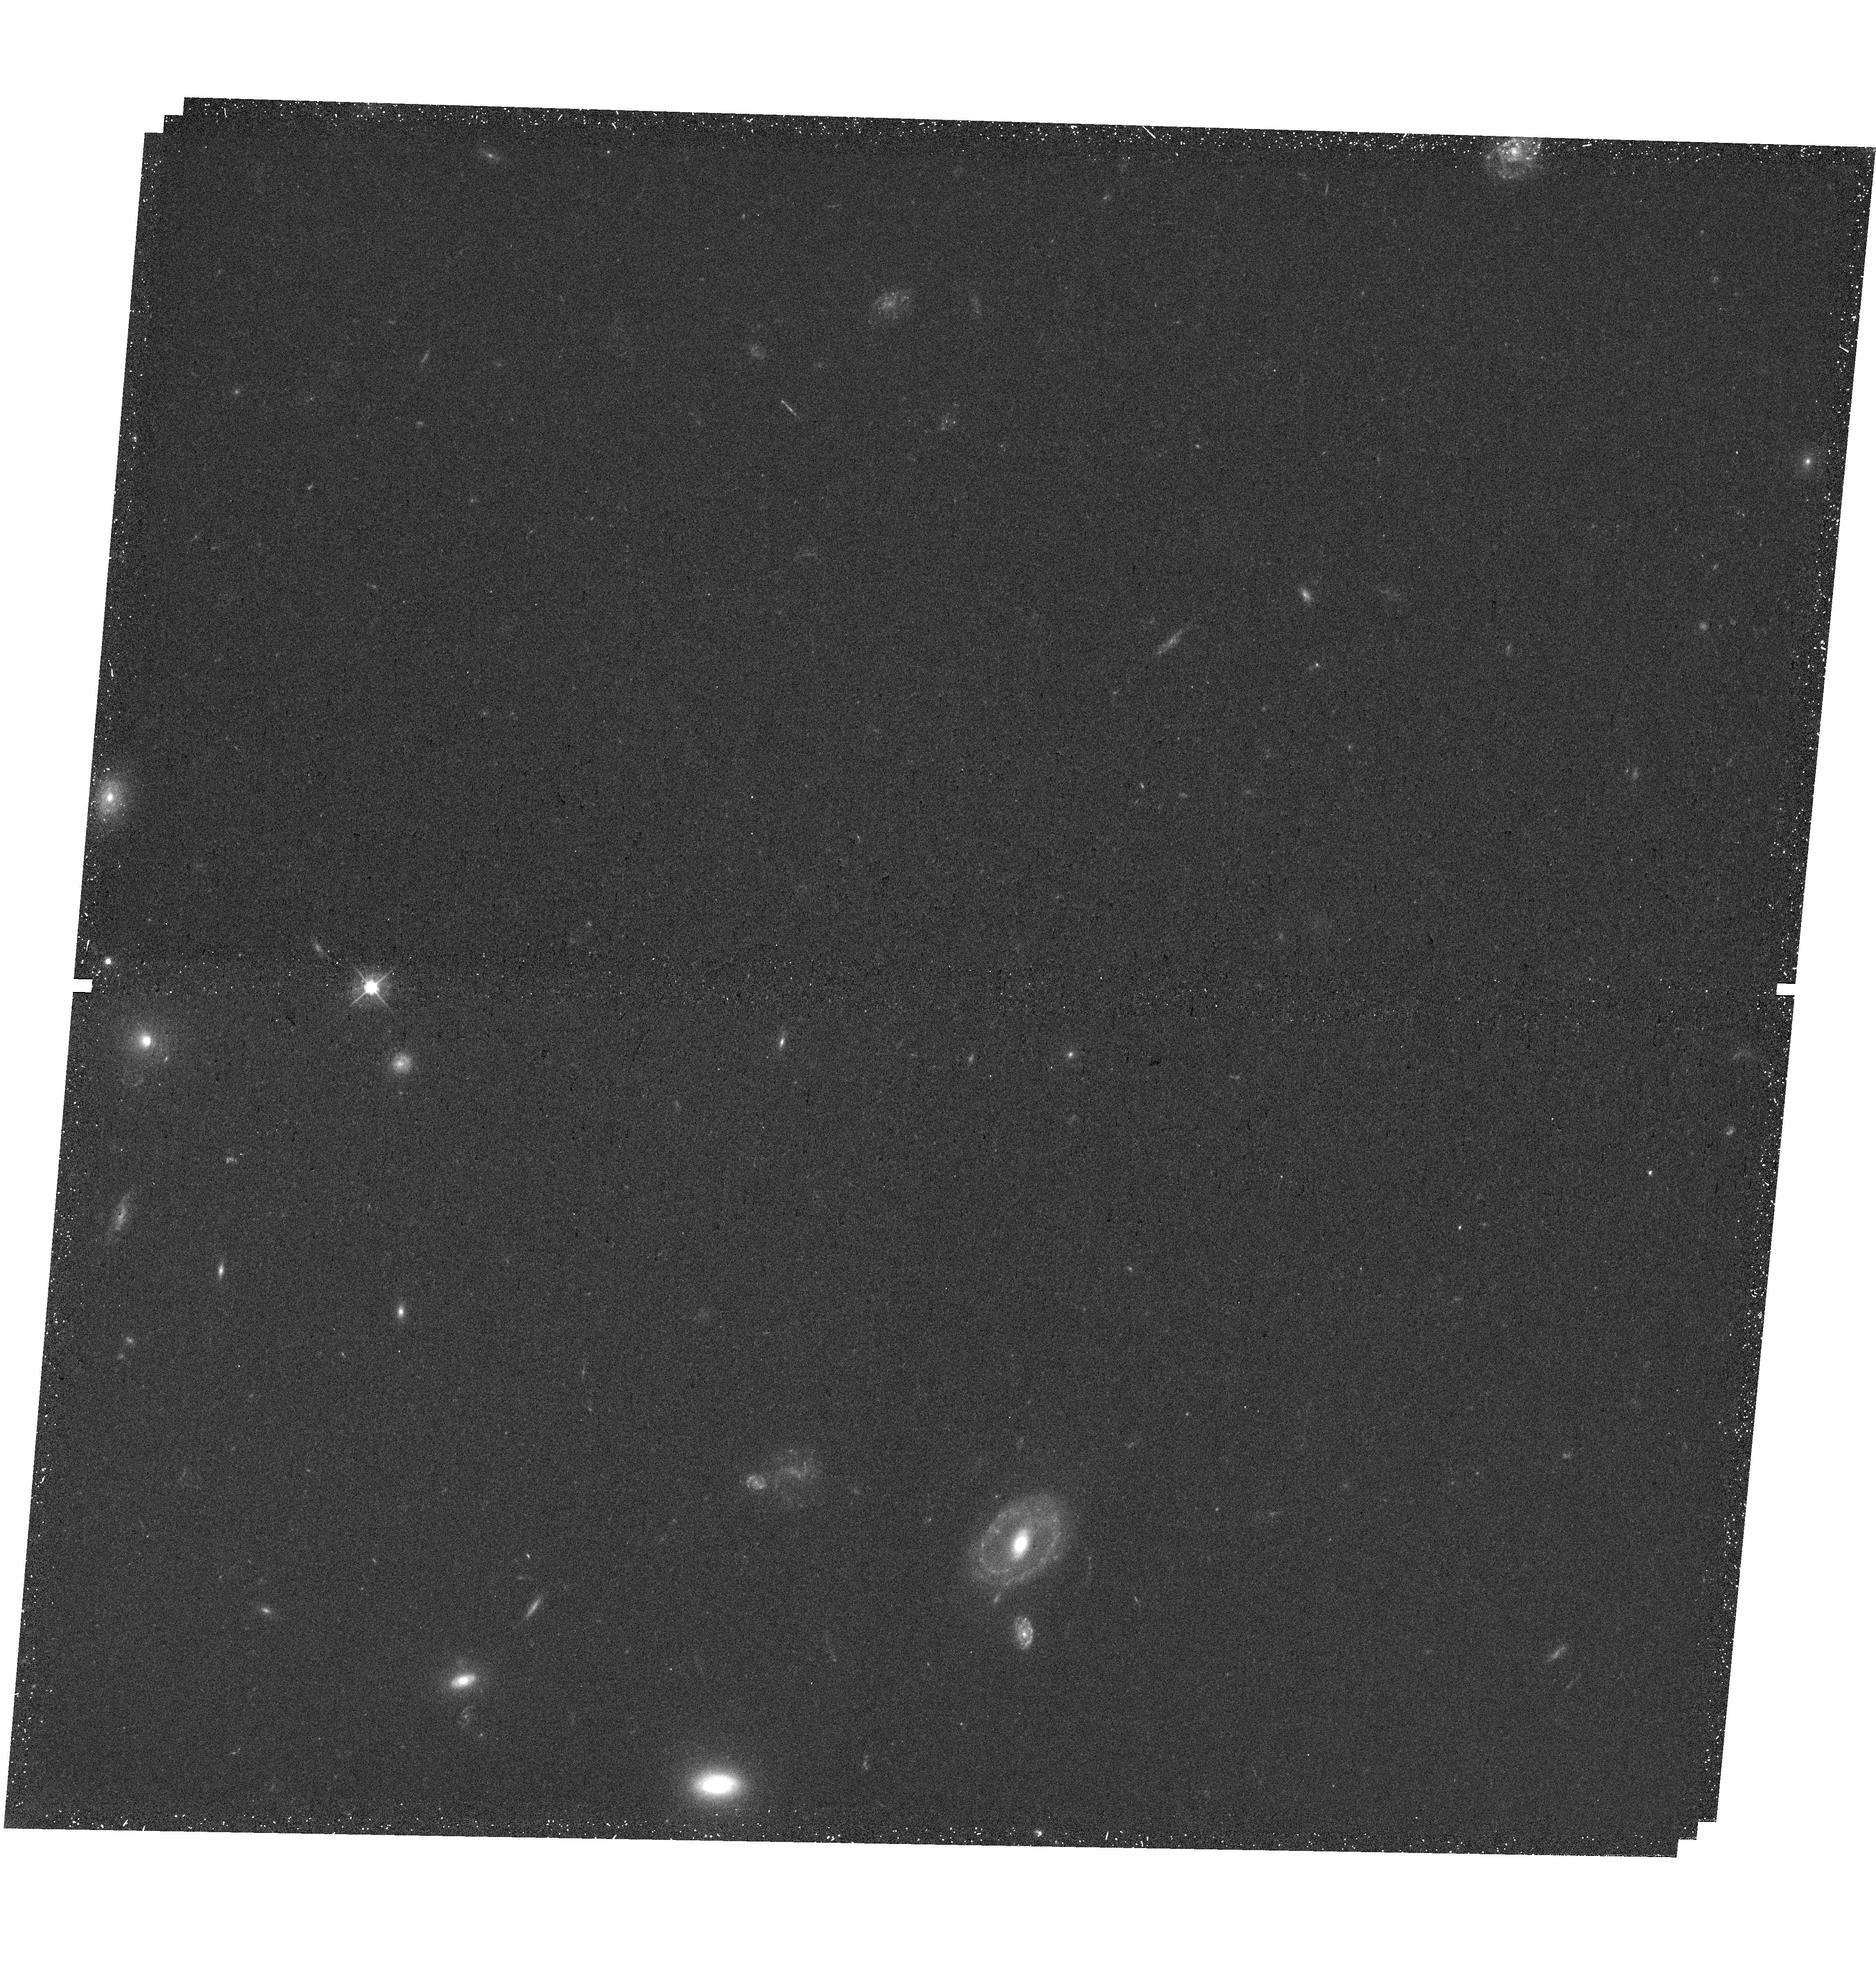
Target: PIE-FIELD01-OBS7B. Instrument: WFC3/UVIS. Filter: F475W. Exposure: 25 min. Observation ID: hst_17518_01_wfc3_uvis_f475w_if9h01

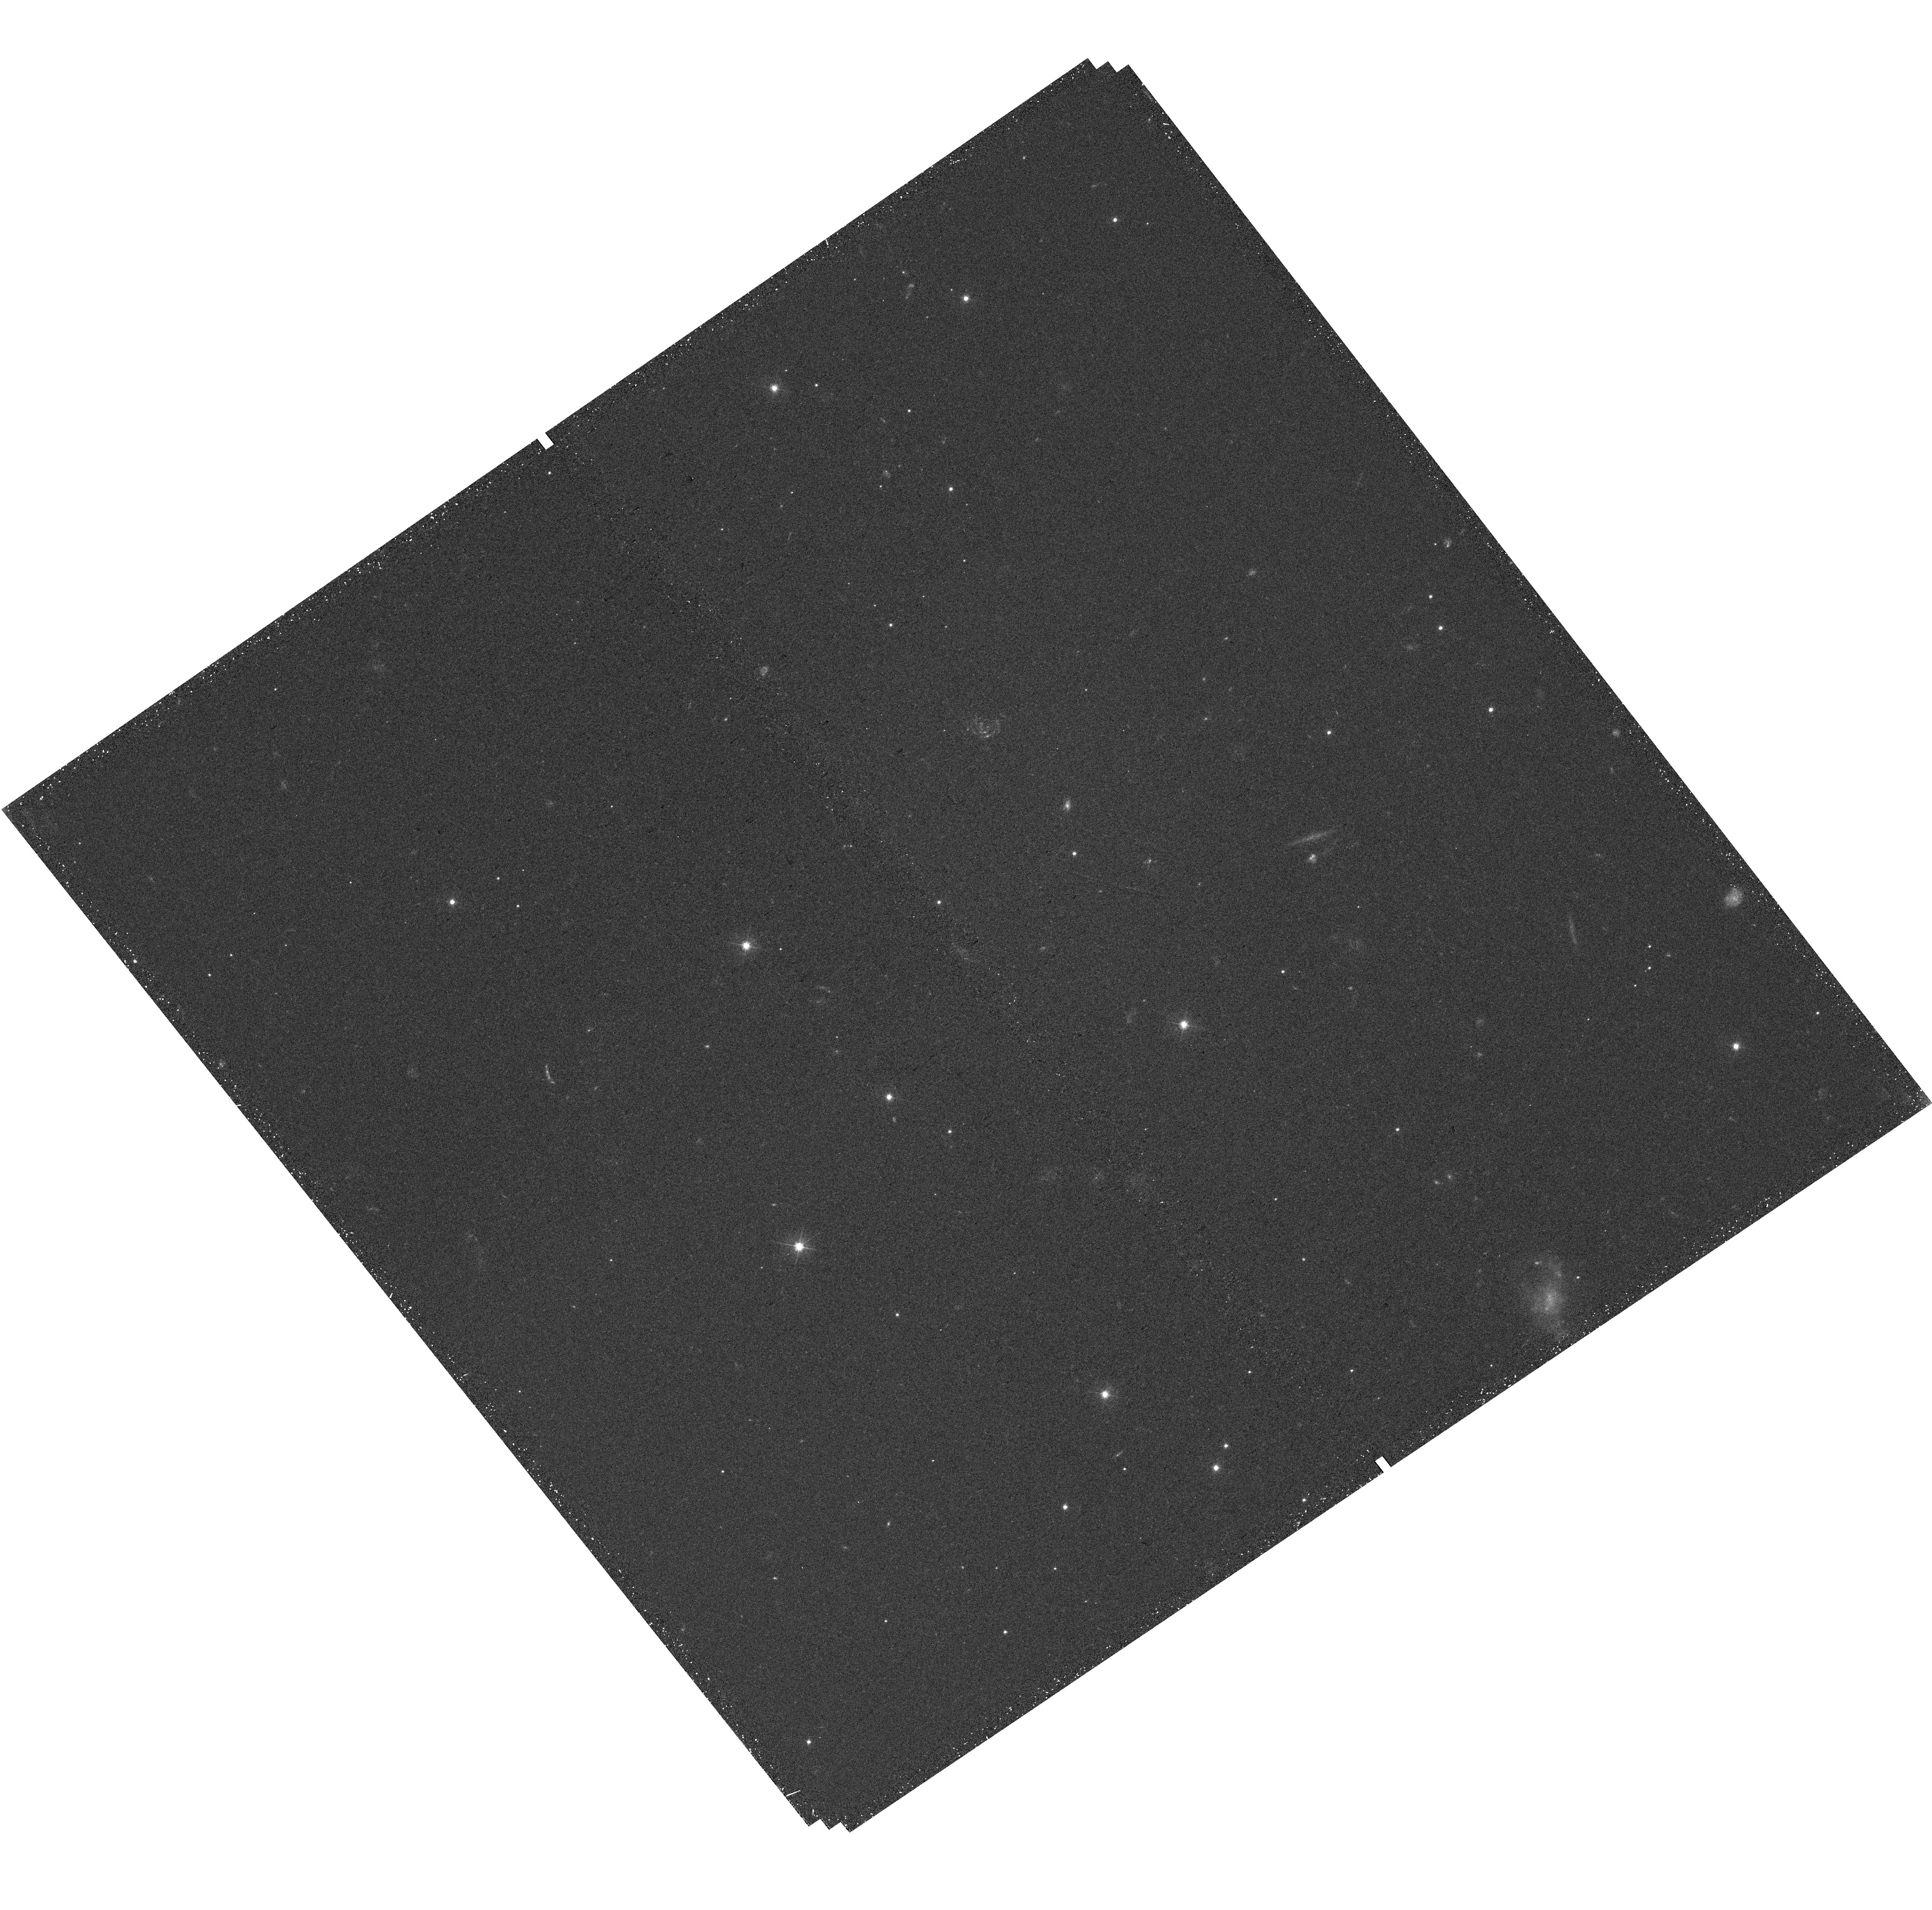
Target: PIE-FIELD41-OBS19. Instrument: WFC3/UVIS. Filter: F475W. Exposure: 25 min. Observation ID: hst_17518_41_wfc3_uvis_f475w_if9h41

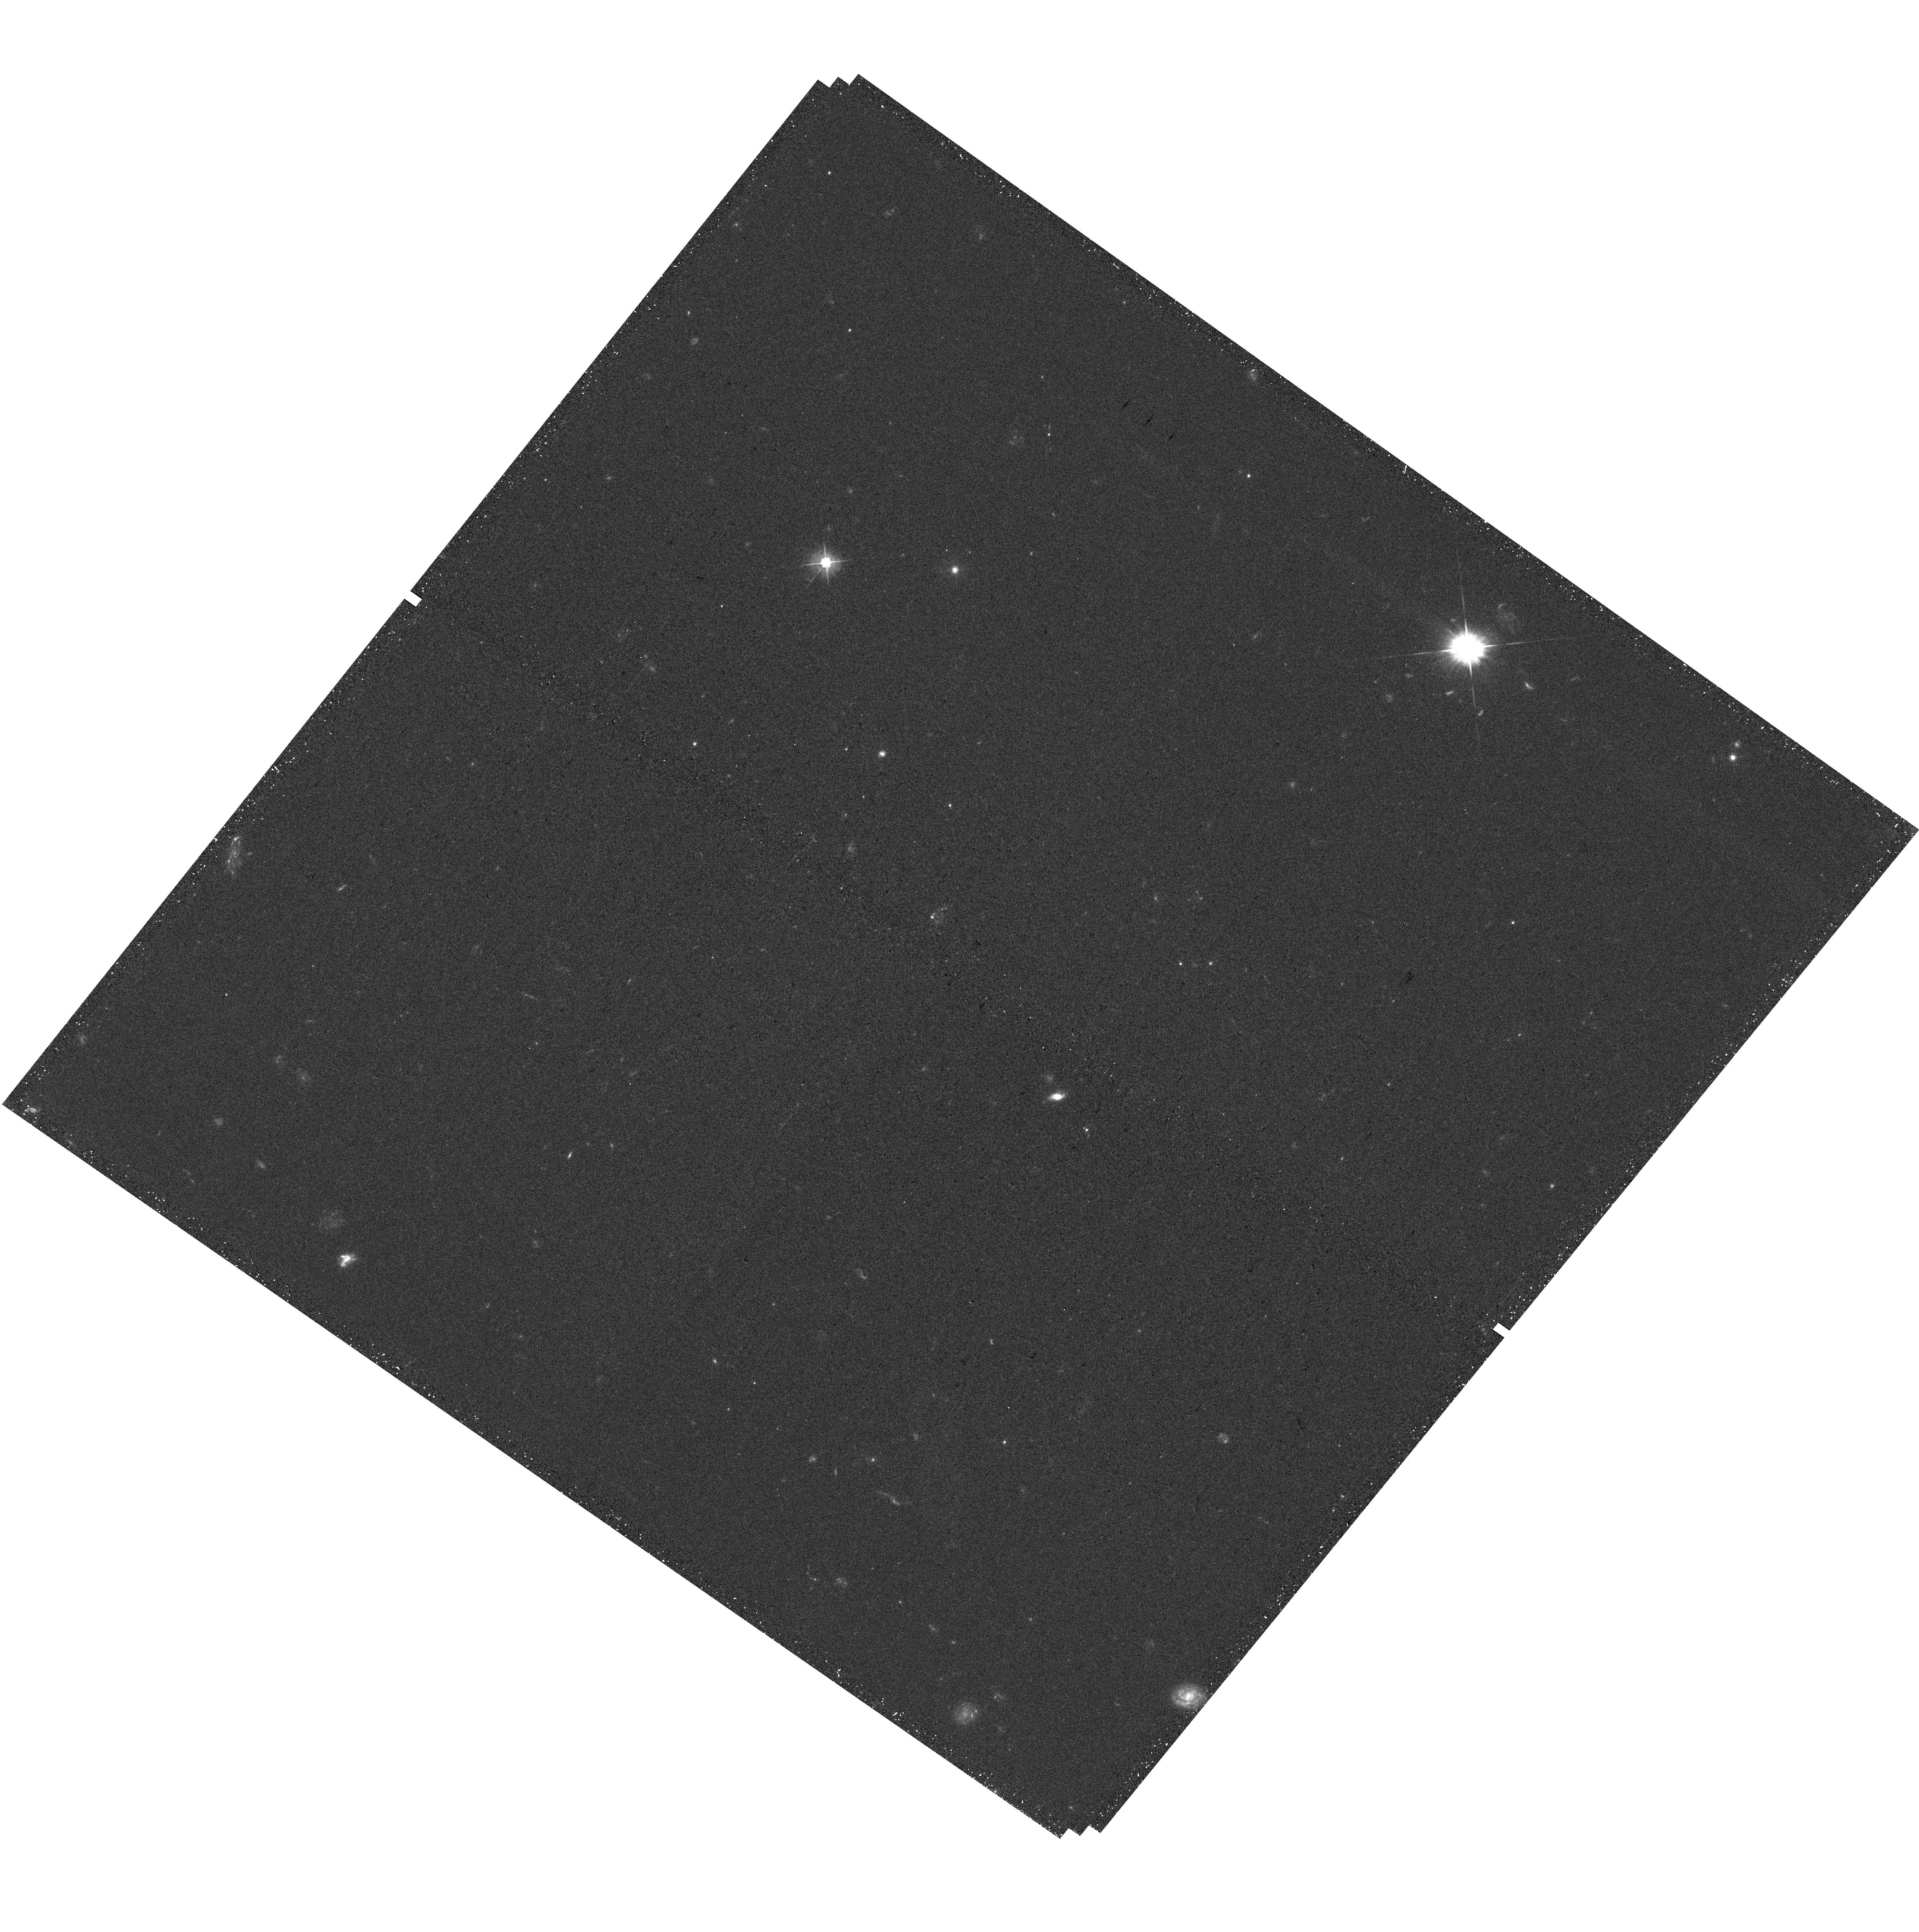
Target: PIE-FIELD14-OBS44. Instrument: WFC3/UVIS. Filter: F475W. Exposure: 25 min. Observation ID: hst_17518_14_wfc3_uvis_f475w_if9h14

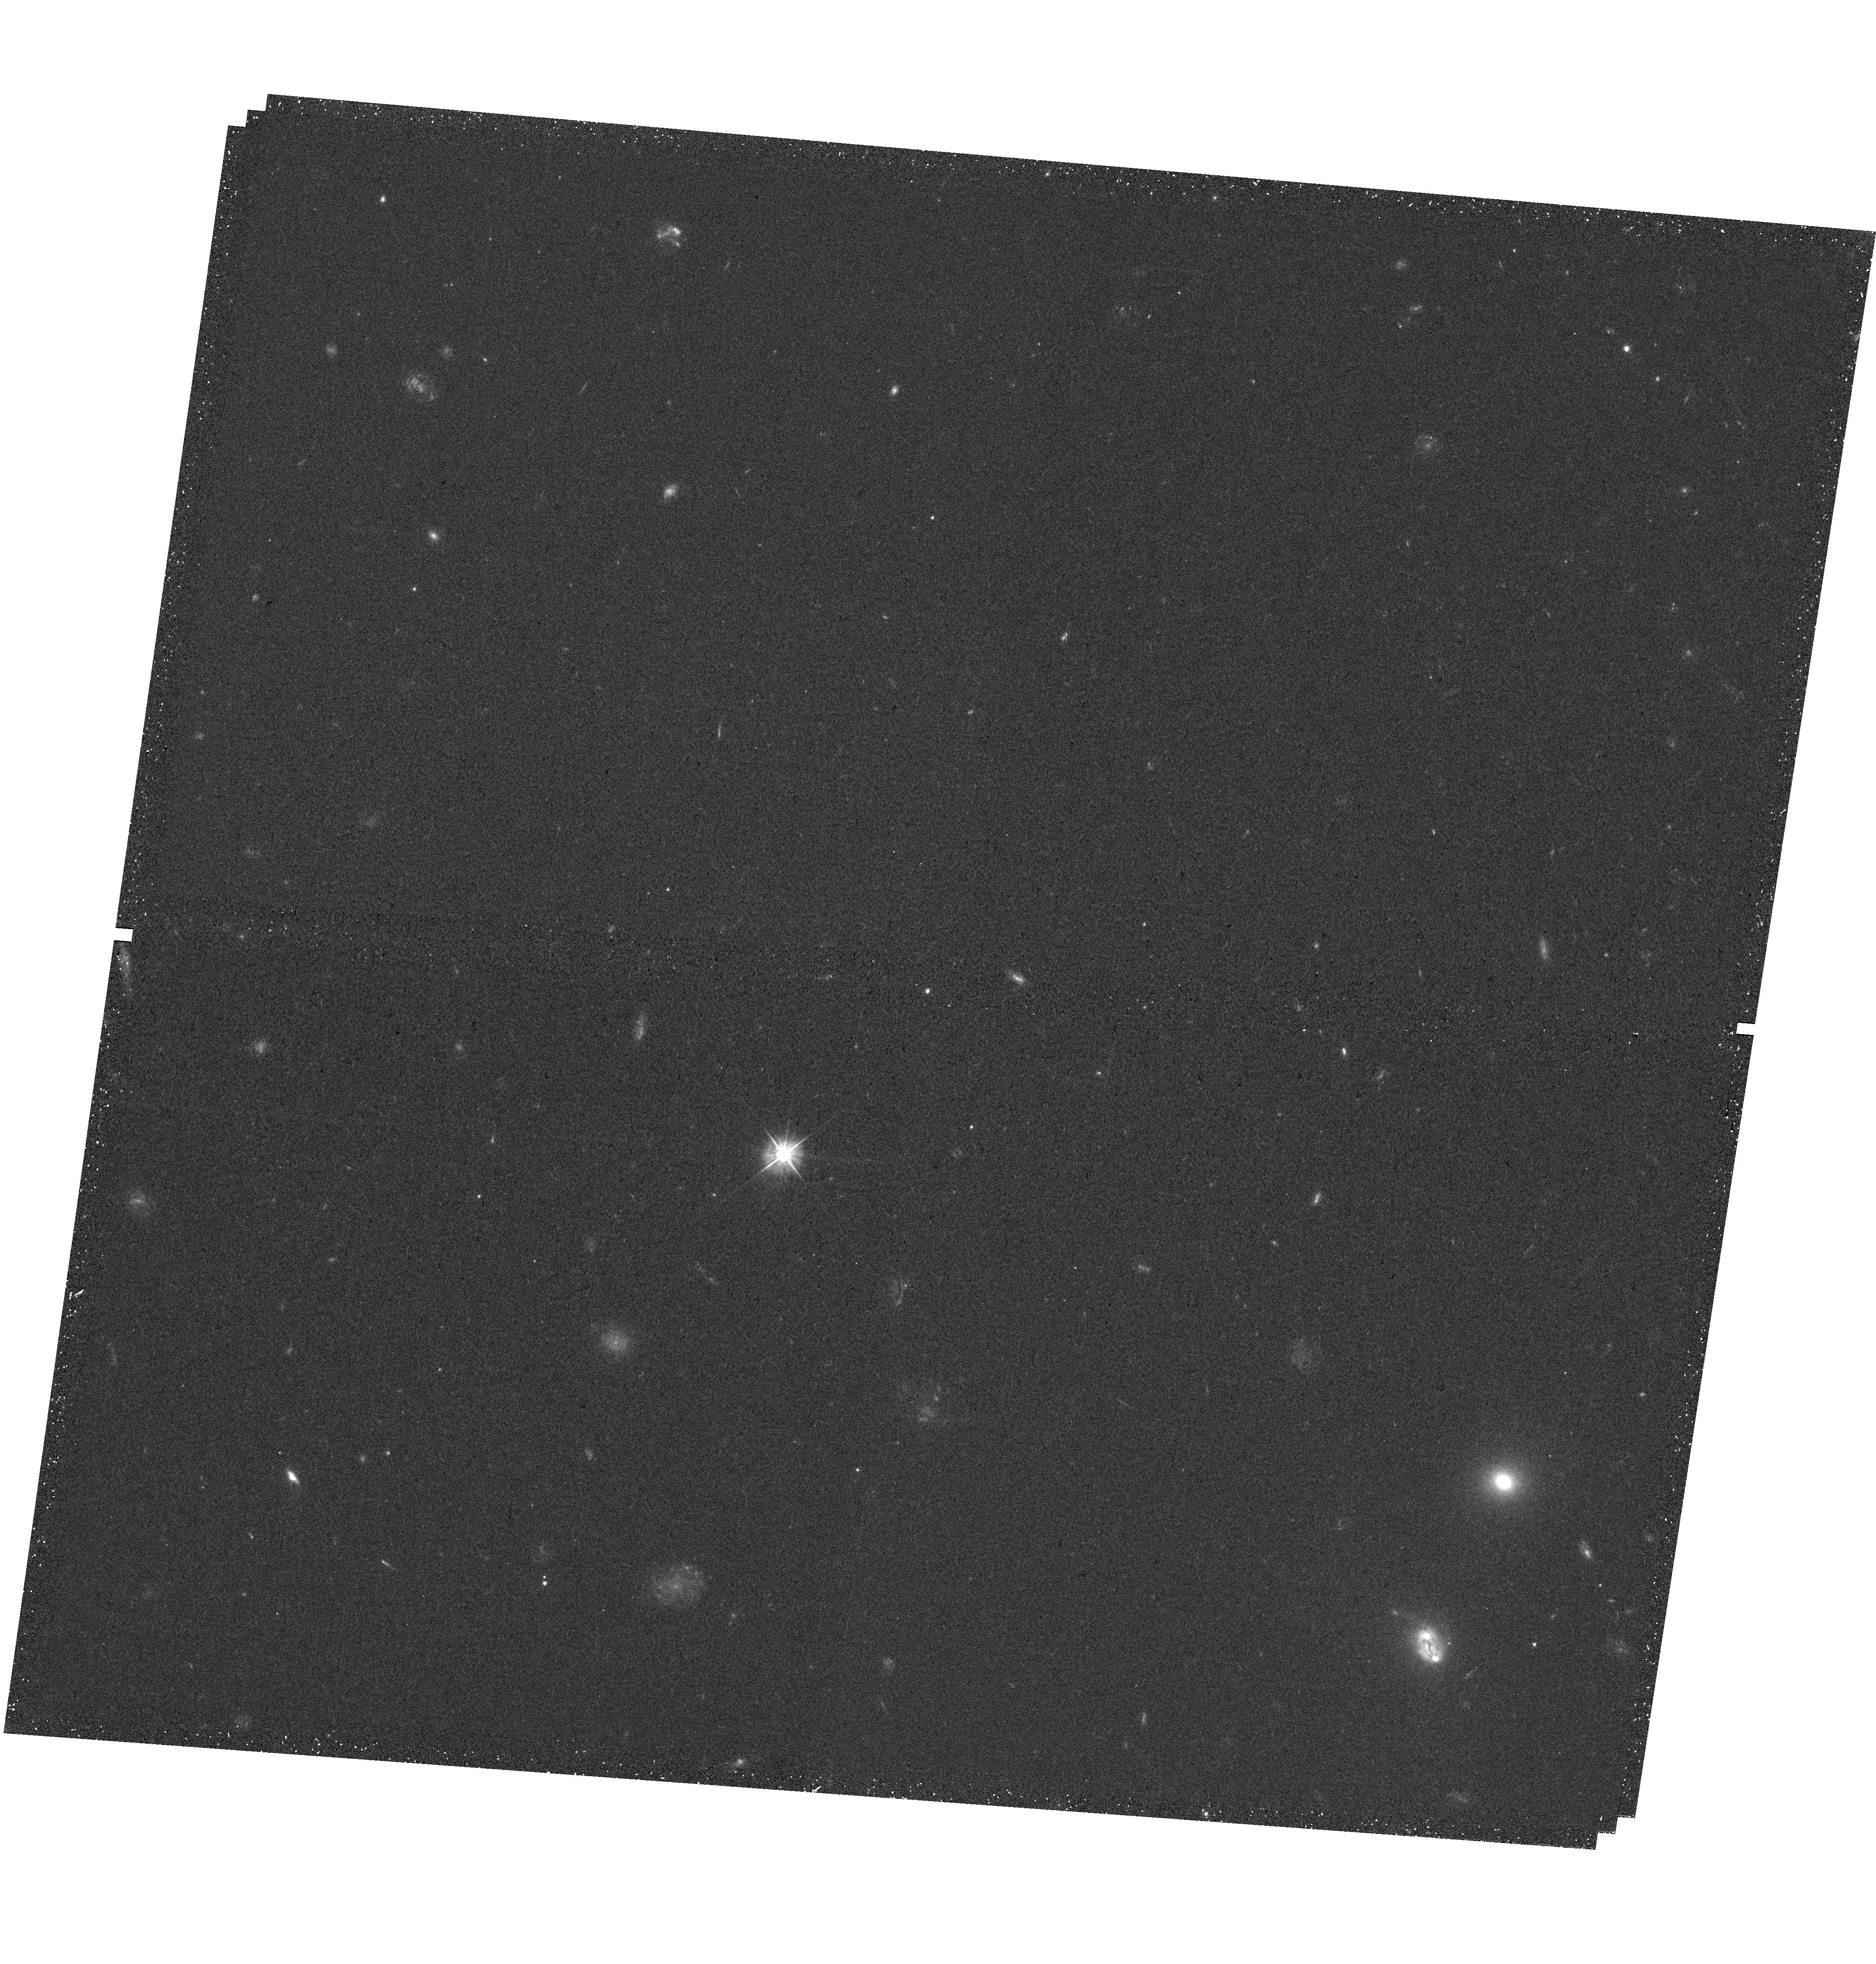
Target: PIE-FIELD50-OBS4E. Instrument: WFC3/UVIS. Filter: F475W. Exposure: 25 min. Observation ID: hst_17518_50_wfc3_uvis_f475w_if9h50

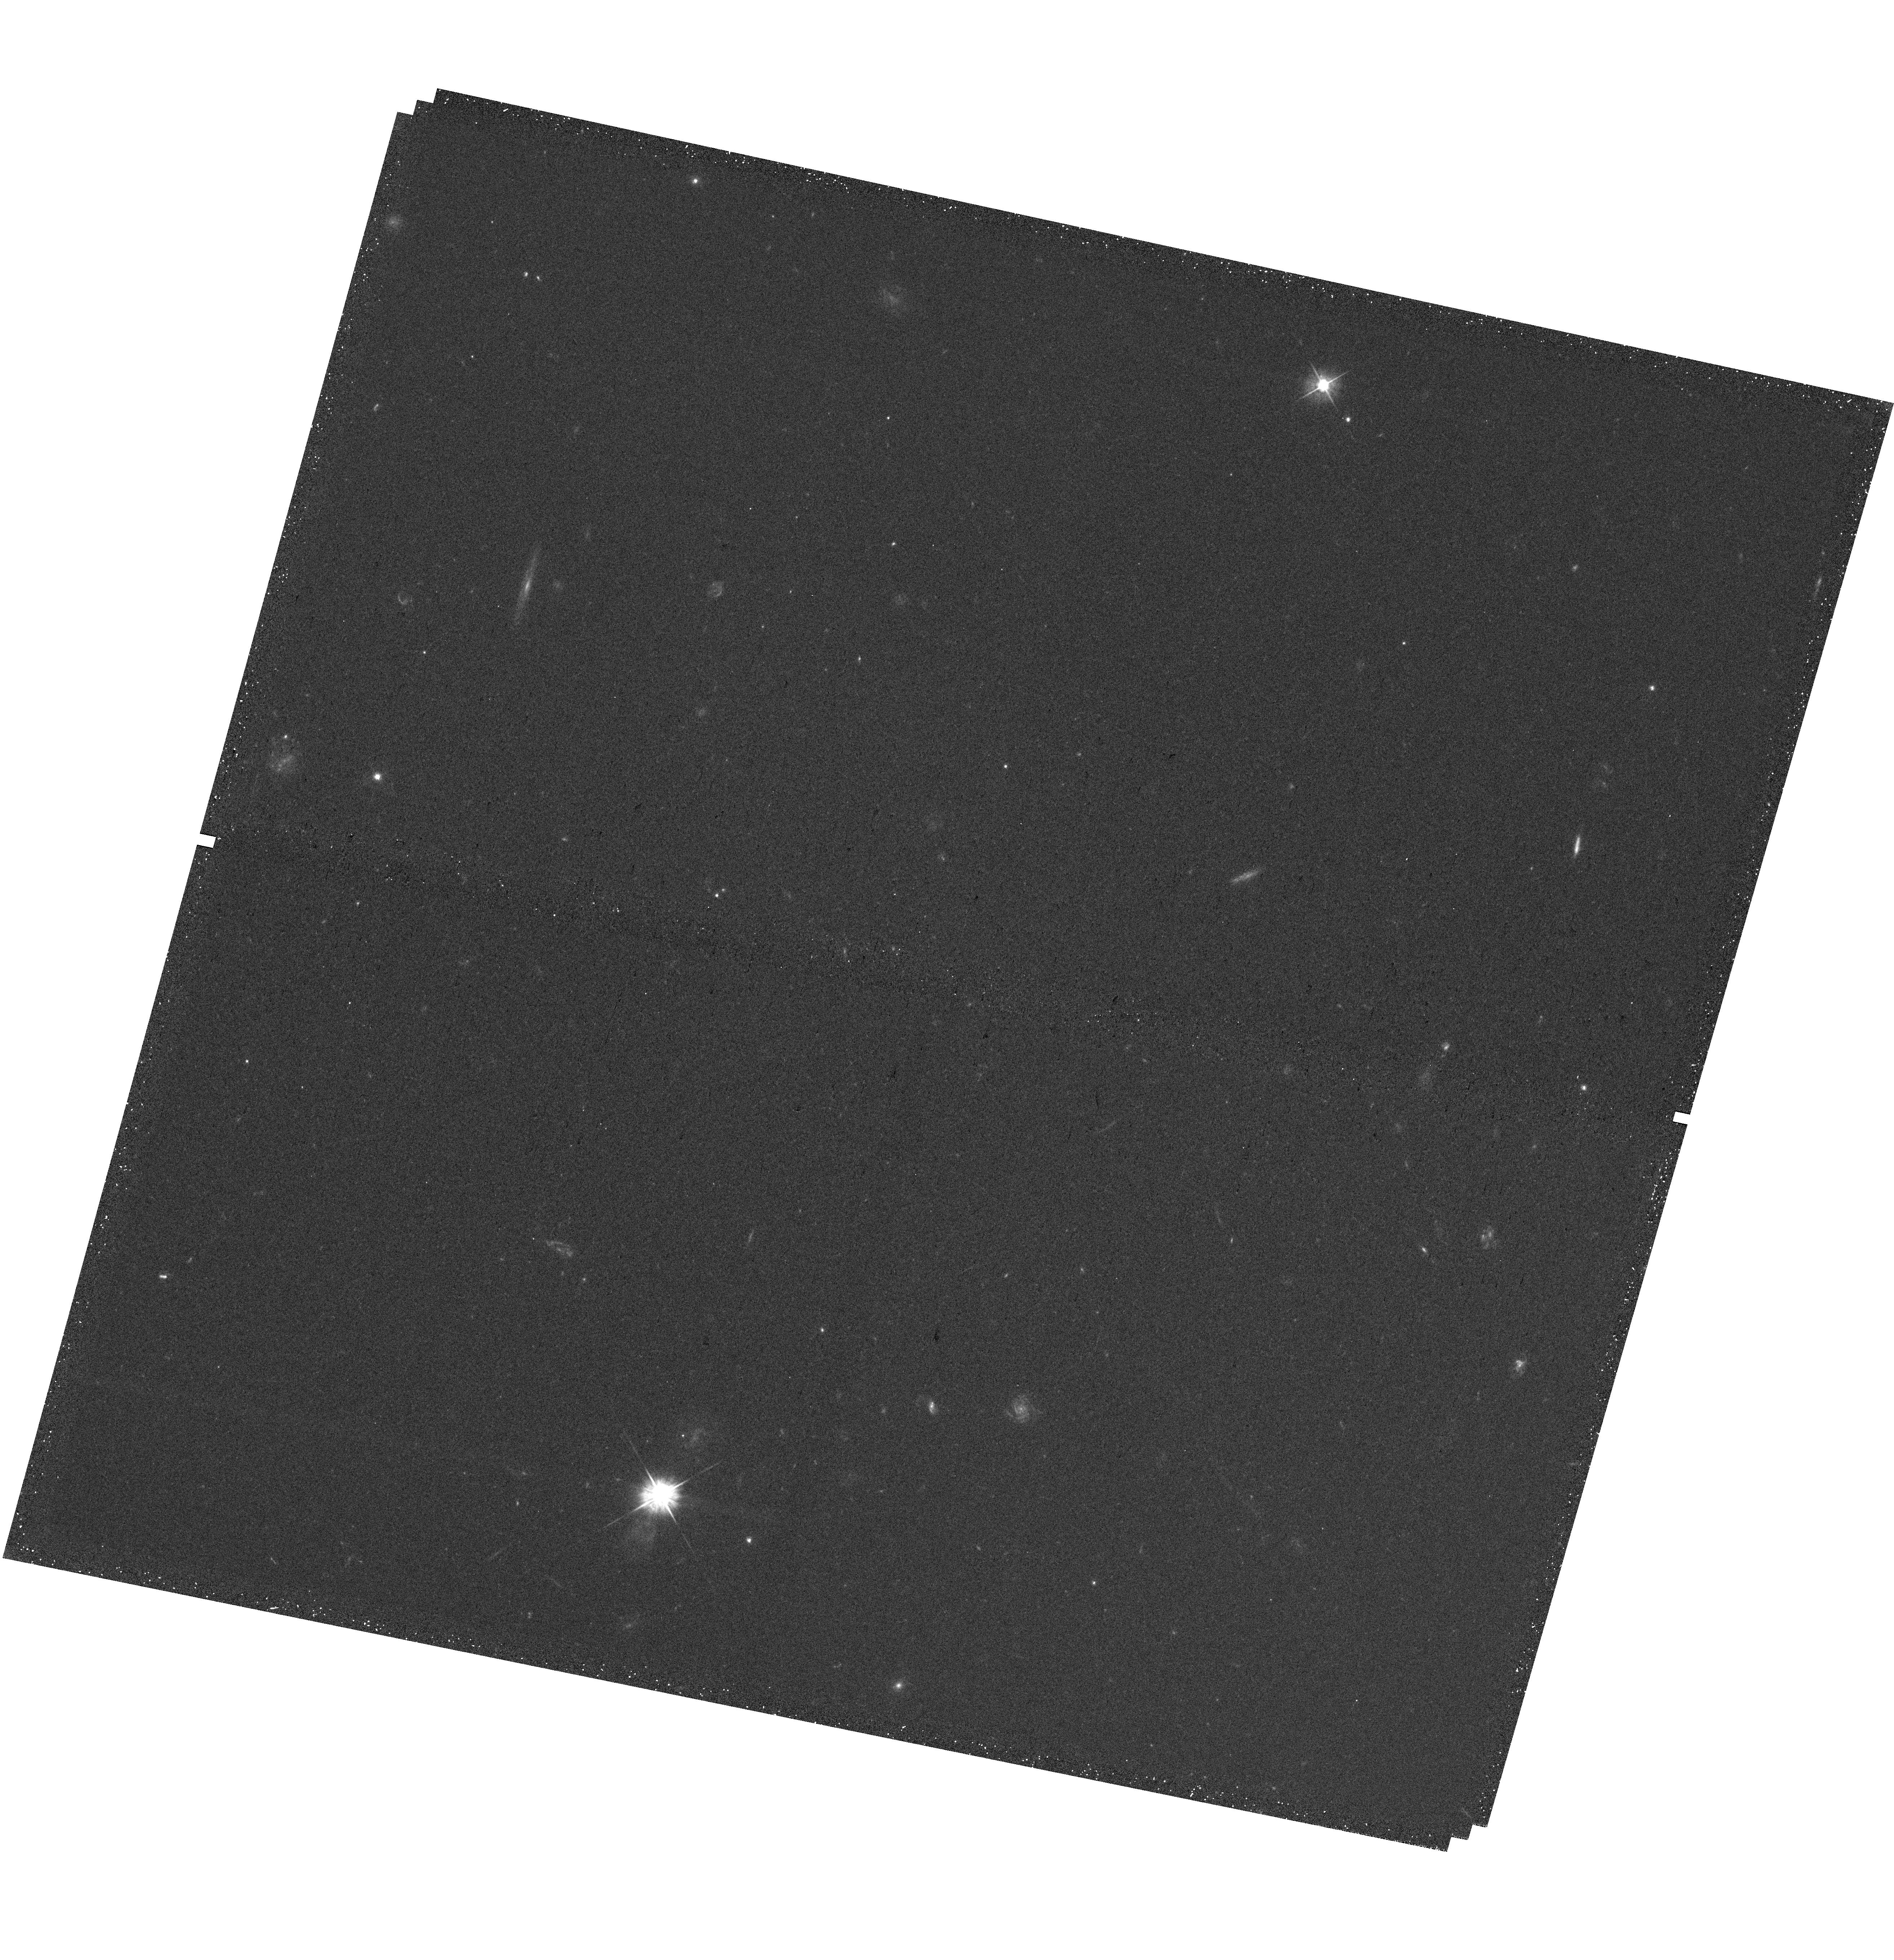
Target: PIE-FIELD05-OBS68. Instrument: WFC3/UVIS. Filter: F475W. Exposure: 25 min. Observation ID: hst_17518_05_wfc3_uvis_f475w_if9h05

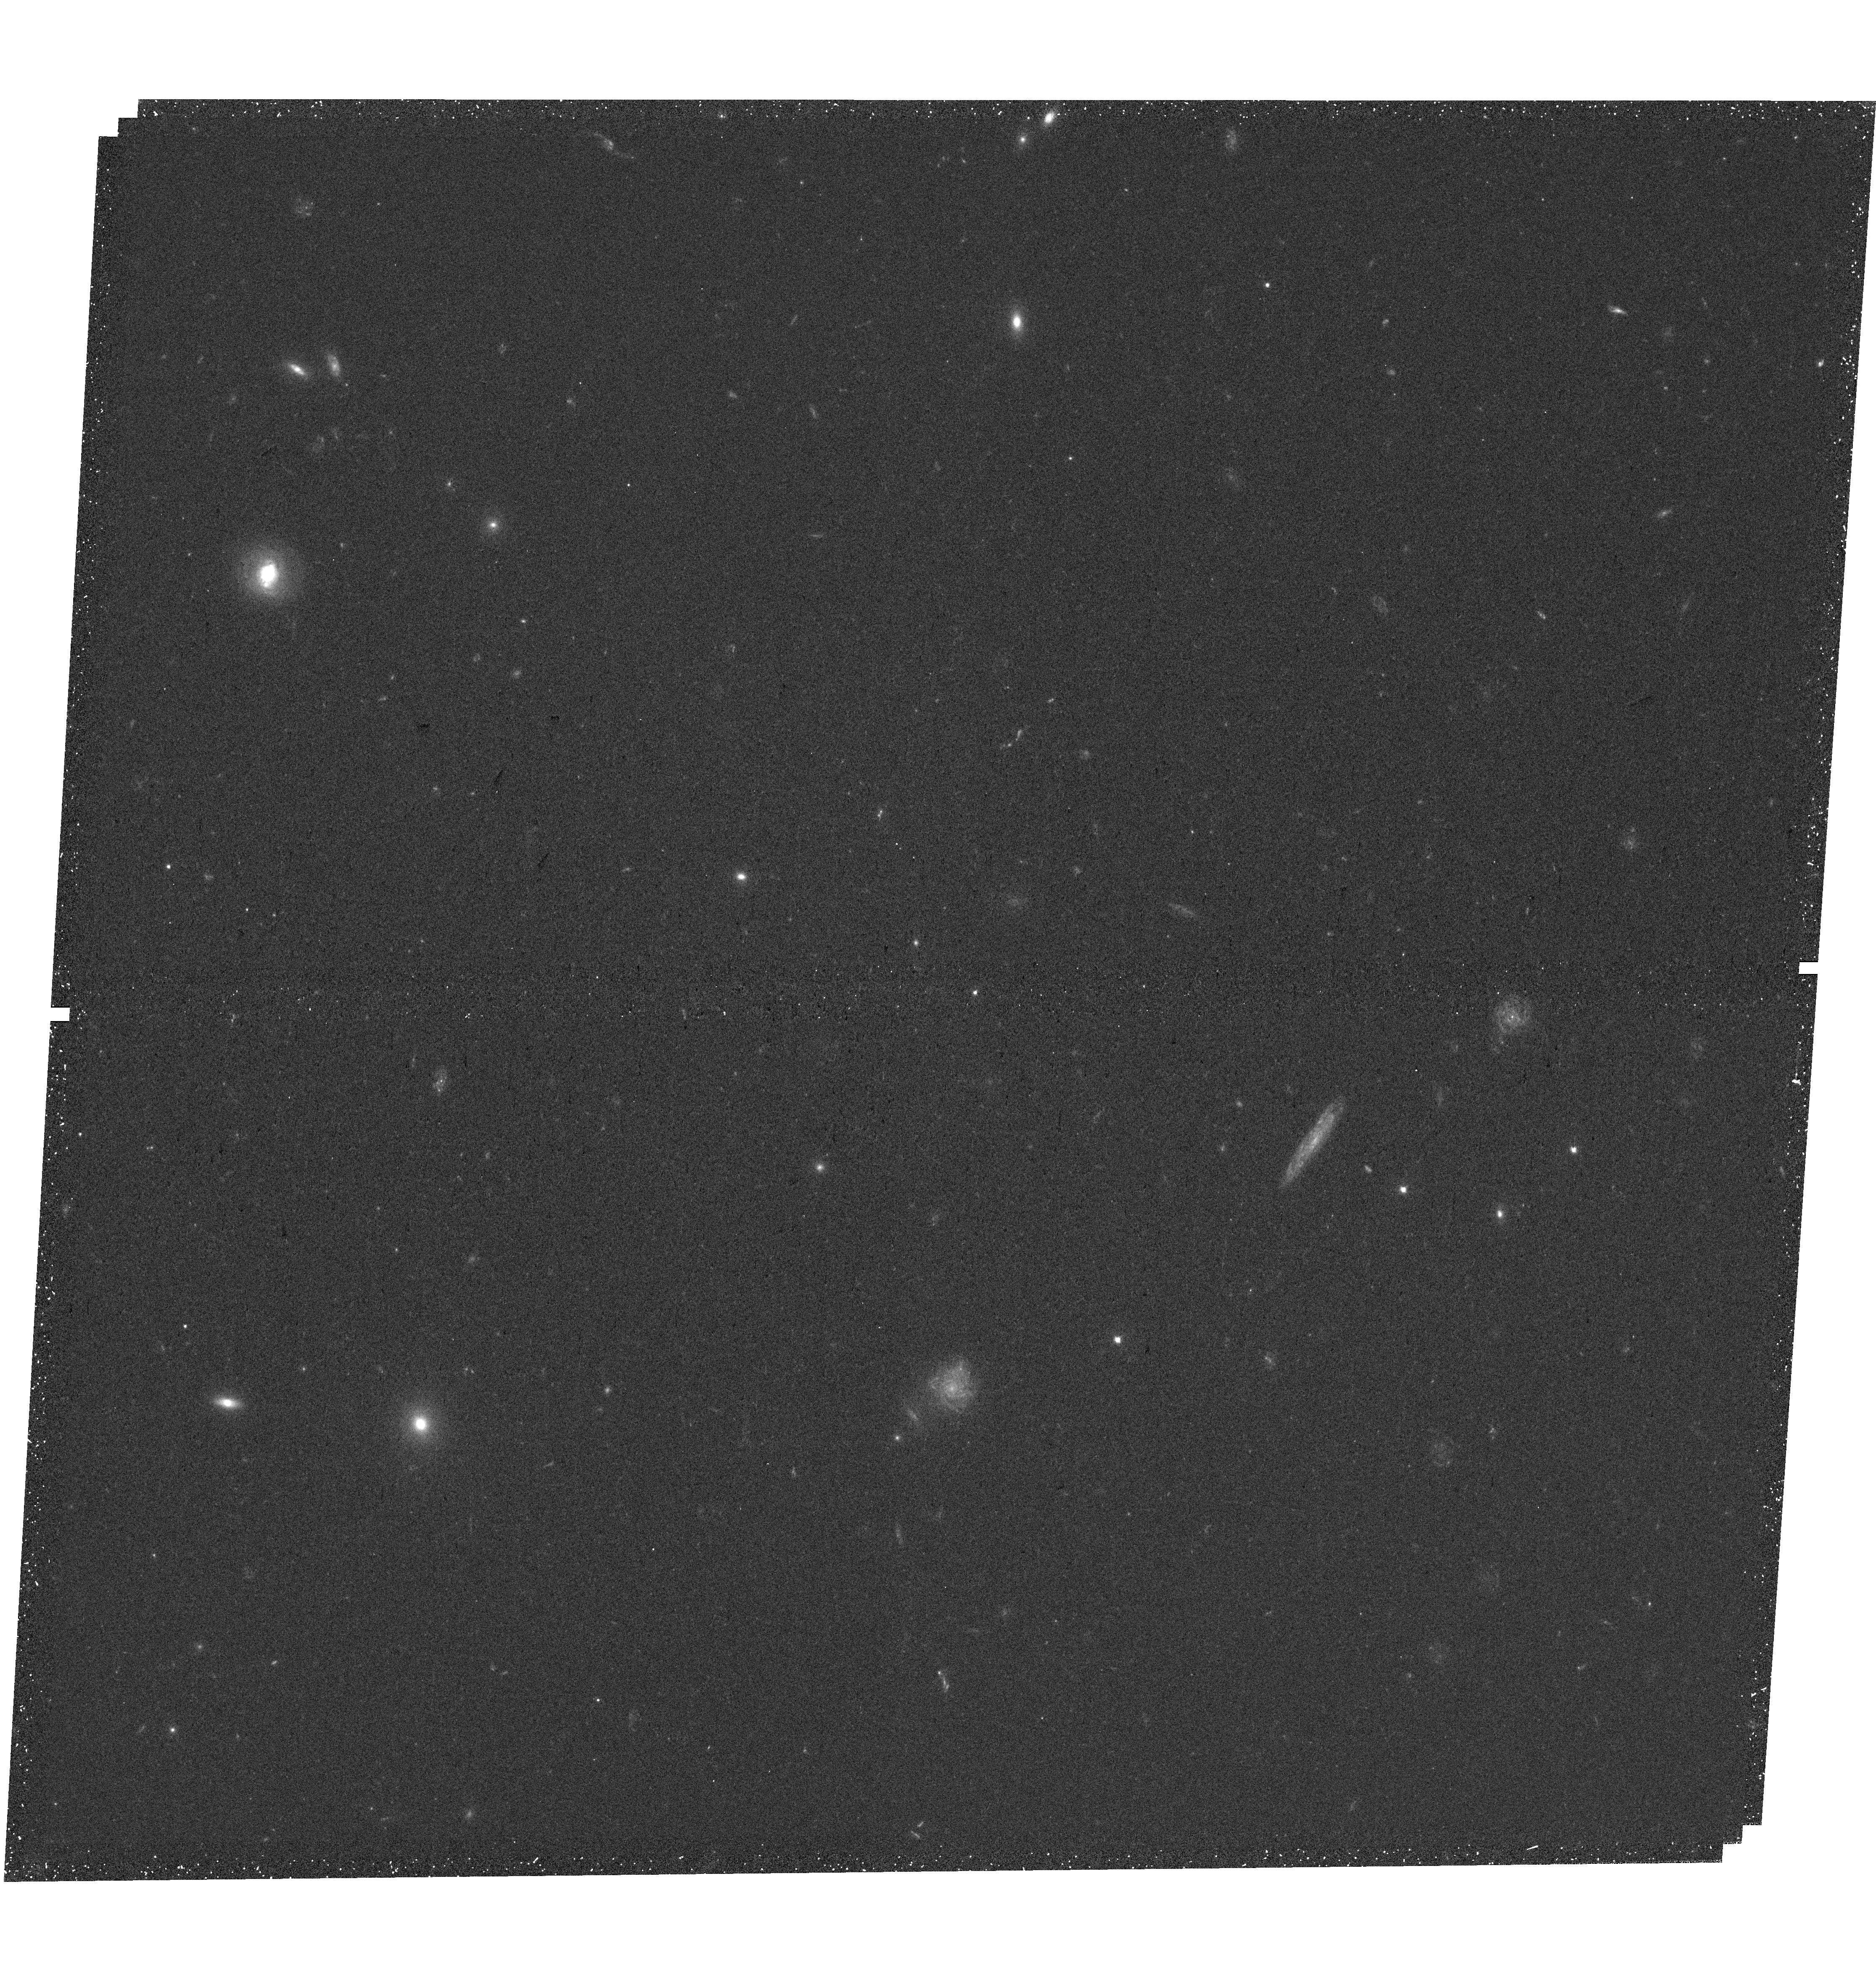
Target: PIE-FIELD07-OBS7V. Instrument: WFC3/UVIS. Filter: F475W. Exposure: 25 min. Observation ID: hst_17518_07_wfc3_uvis_f475w_if9h07

PIE+: Identifying LyC leakers through improved photometry of the PIE survey fields (PI: Beckett, Alexander)

The Parallel Ionizing Emissivity (PIE) Survey is an ongoing program that will measure the average escape fraction of ionizing radiation (f_esc) at 3.1<z<3.5 using a sample of ~600 galaxies across 65 independent fields, thereby minimizing the effect of correlated IGM absorption. The initial 3-band coverage of the PIE fields (F336W, F625W, and F814W) can be used to select U-dropout galaxies in our target redshift range, for which F336W probes only the Lyman continuum (LyC) radiation. To confirm redshifts and properties, these galaxies will be followed-up using granted and guaranteed time on multi-object spectrographs. However, this color cut will also select a large number of lower-redshift (and some higher-z) galaxies. With limited slits available per field, the spectroscopy will therefore miss numerous LyC candidates. We propose SNAP observations of these fields using WFC3/UVIS F475W, enabling additional color cuts that will dramatically reduce the number of interlopers, thereby maximizing the number of galaxies confirmed in our target redshift range and hence the science return of the PIE survey. We will confirm 50% more 3.1<z<3.5 galaxies in each field observed. HST is required to ensure our photometry is not contaminated by nearby foreground galaxies and, using dithered exposures, to improve morphology measurements over the original 3 filters. Aided by our increased sample, we will calibrate f_esc indicators out to z~3.5 by measuring f_esc as a function of improved stellar mass estimates and morphologies, as well as star formation surface density, Ly-alpha properties, UV luminosity, and UV colors, helping to understand the role of LyC leakers in galaxy evolution.